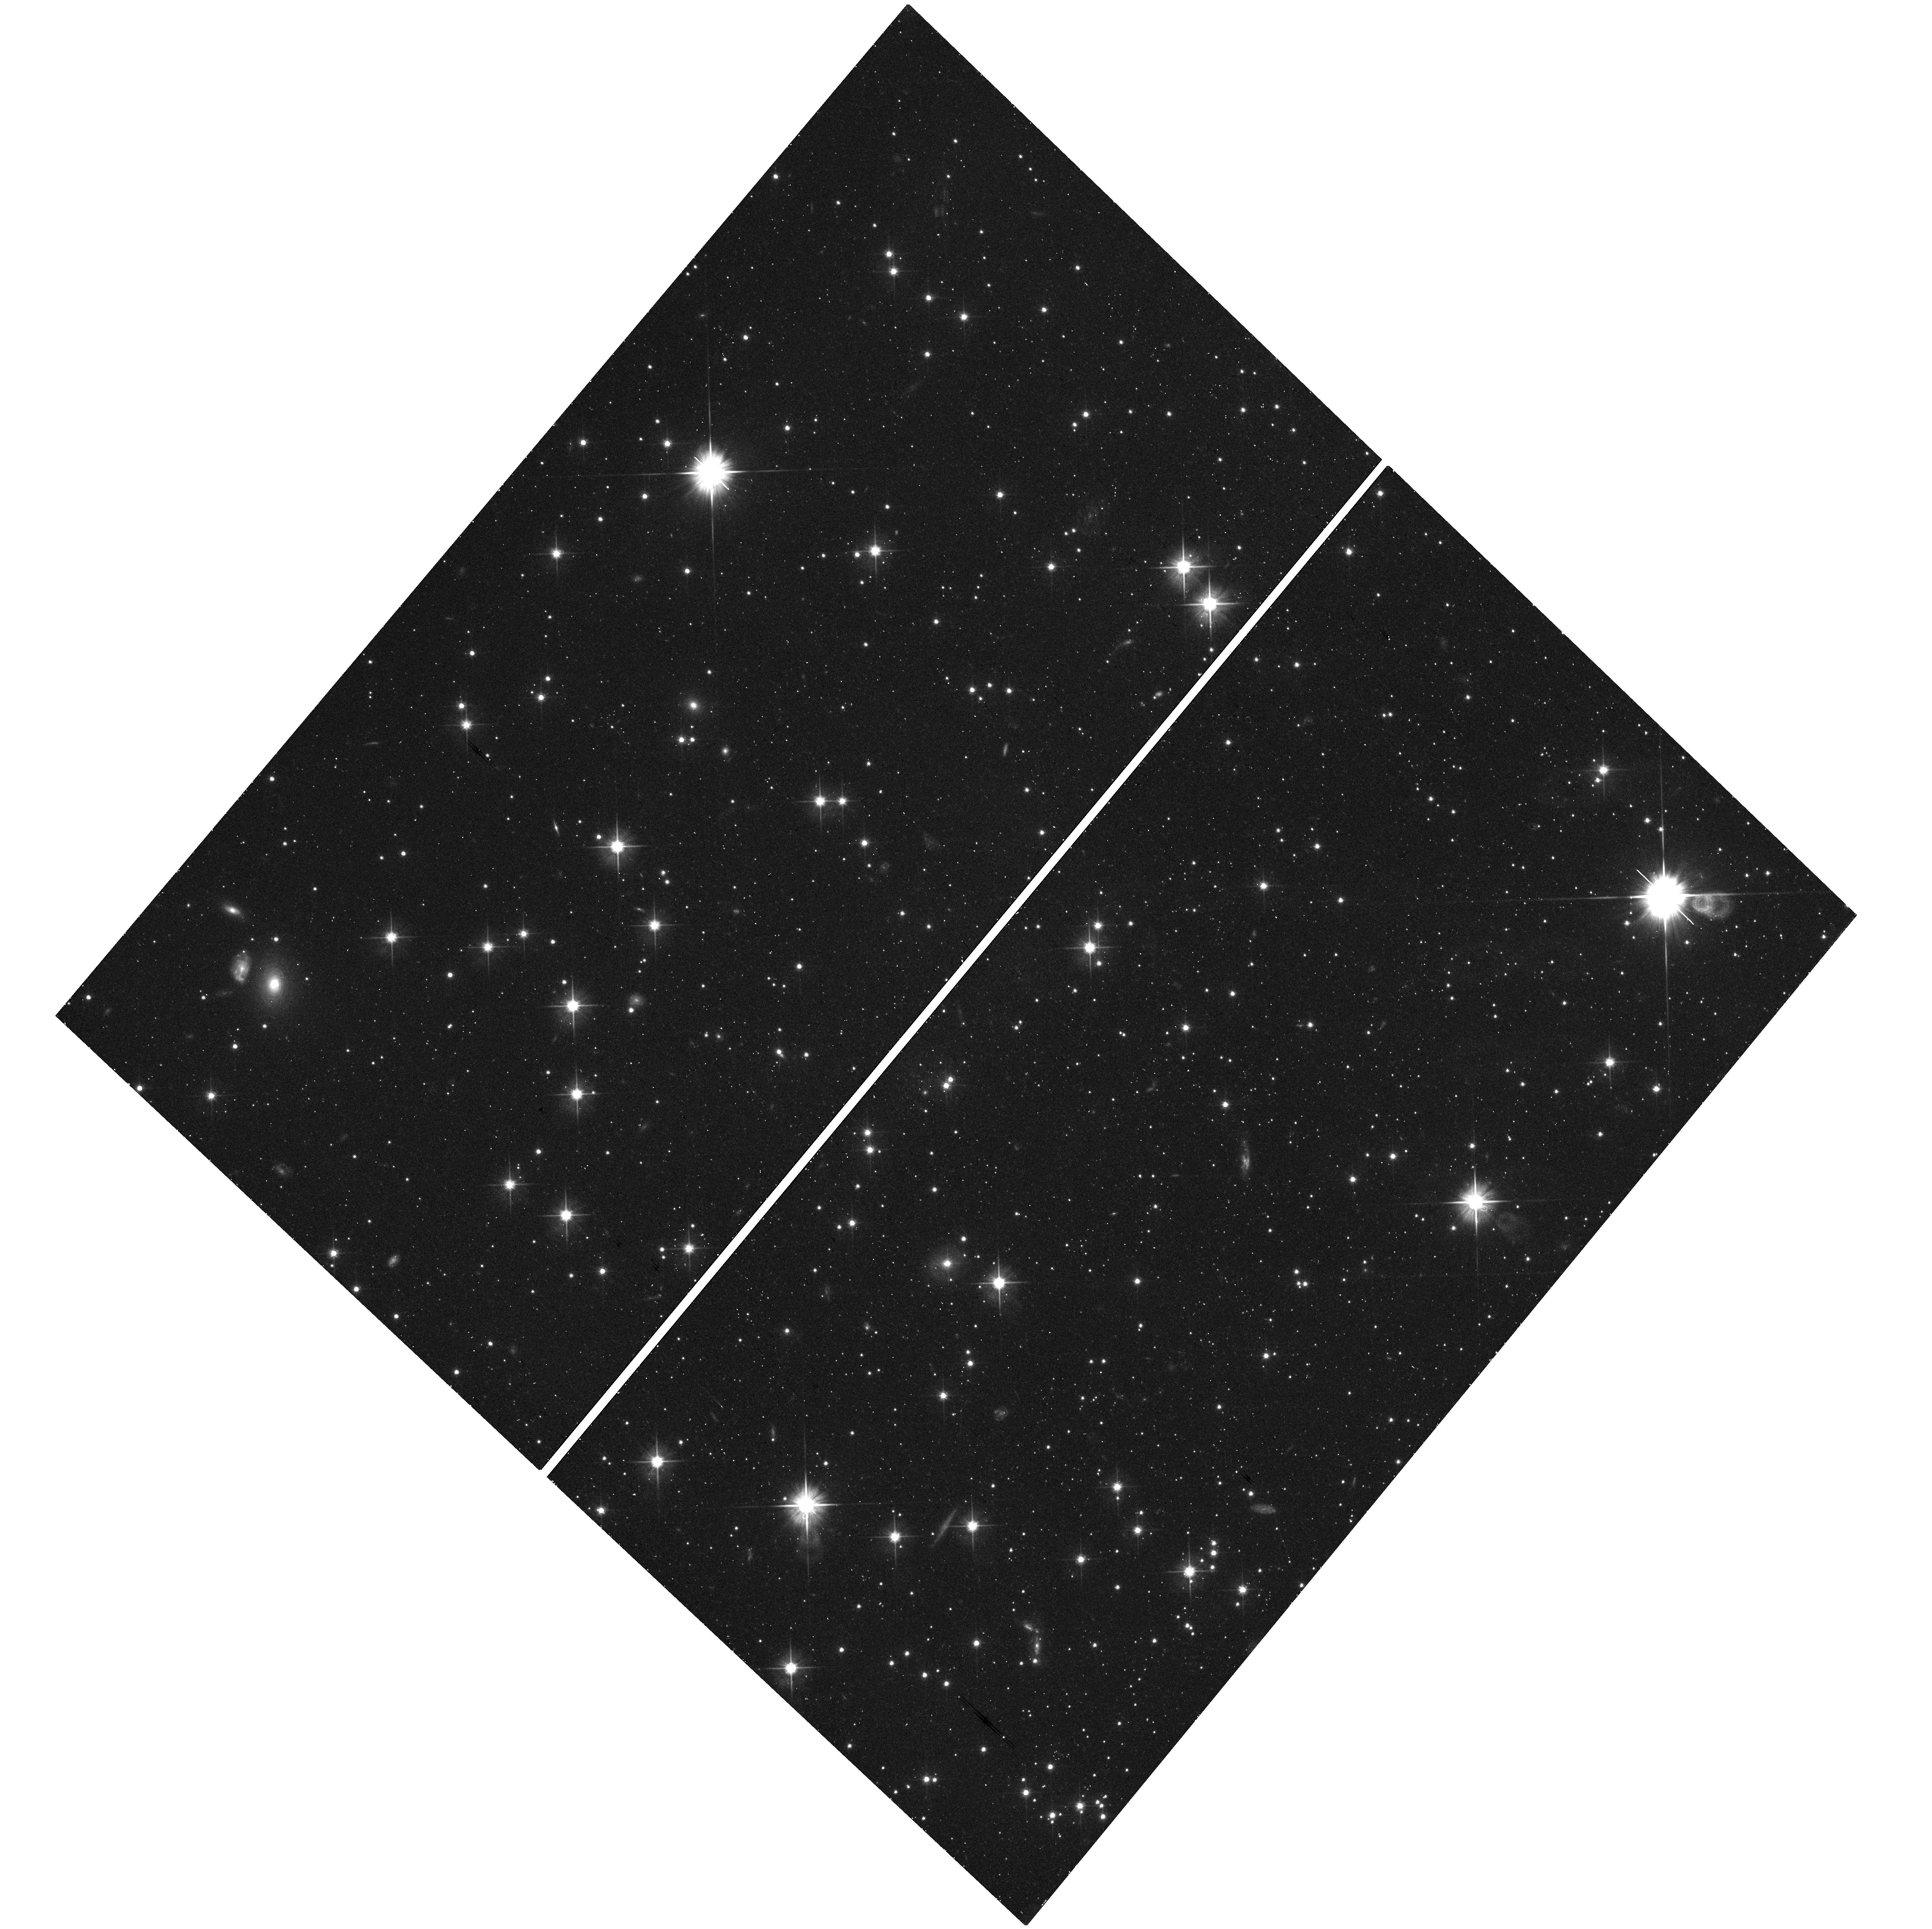
Target: field at RA 246.705°, Dec -72.130°. Instrument: WFC3/UVIS. Filter: F606W. Exposure: 17 min. Observation ID: hst_14235_01_wfc3_uvis_f606w_icx601

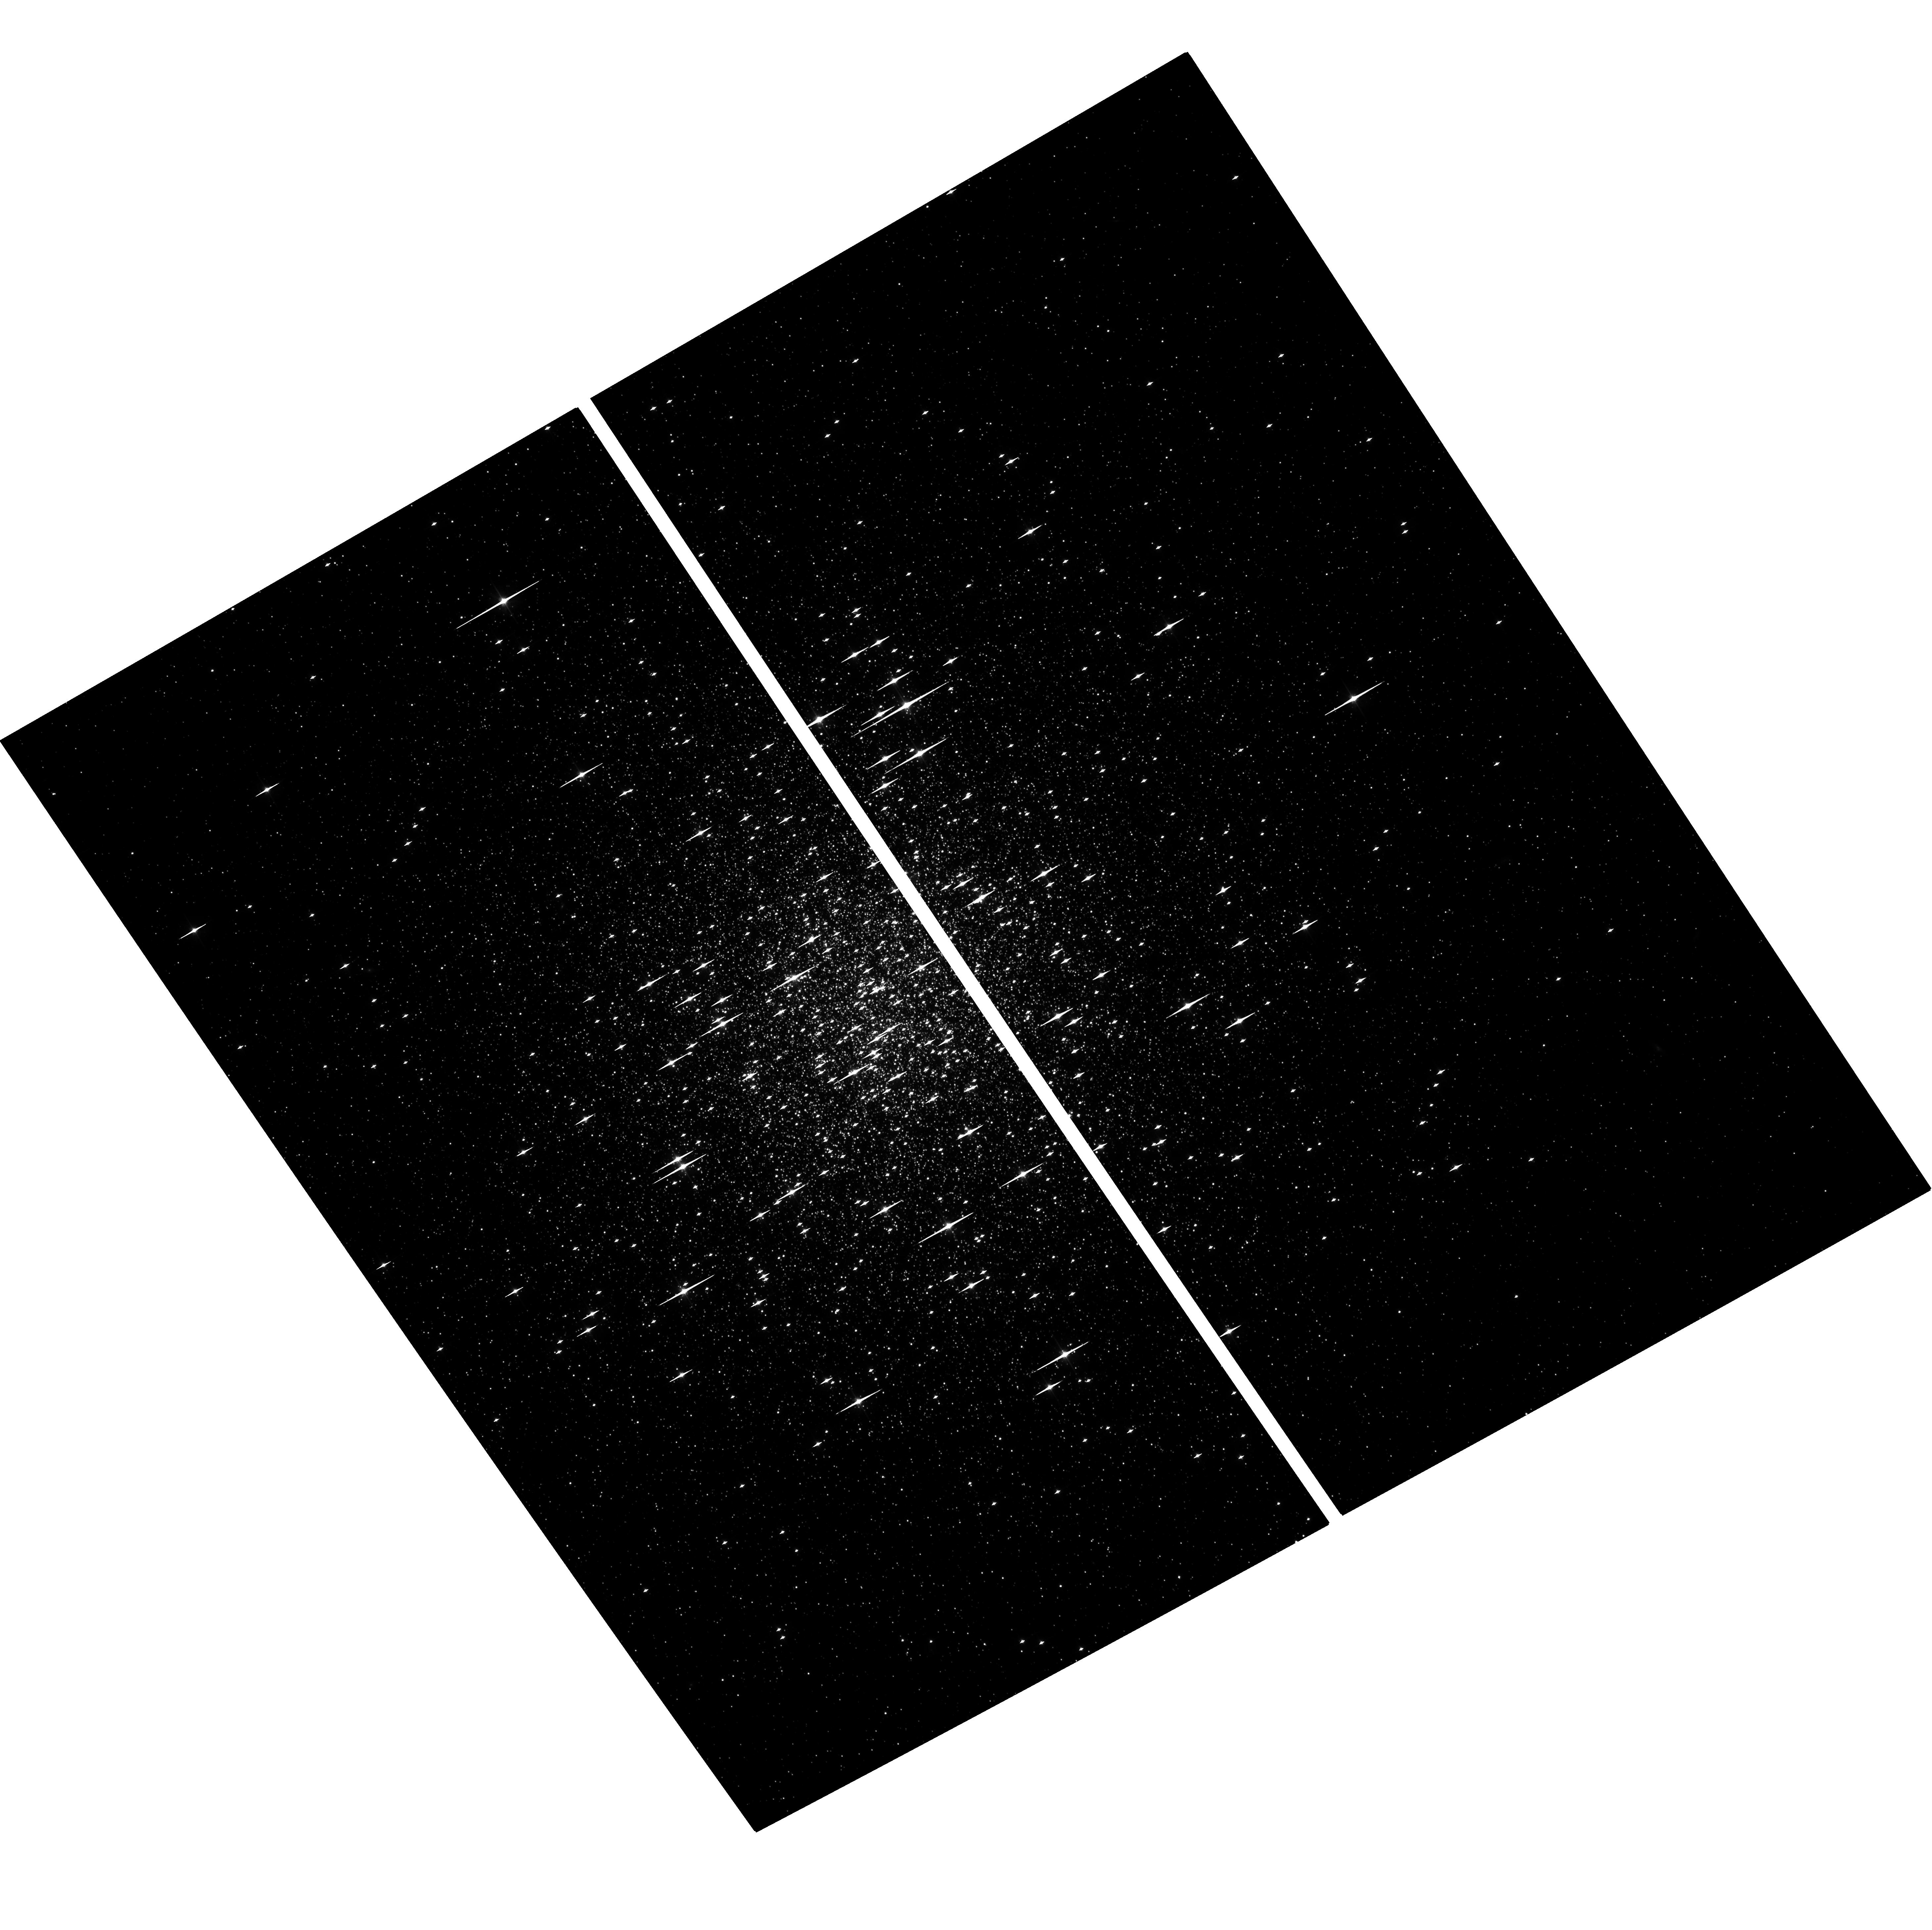
Target: NGC1261. Instrument: ACS/WFC. Filter: F606W. Exposure: 1.4 h. Observation ID: hst_14235_10_acs_wfc_f606w_jcx610

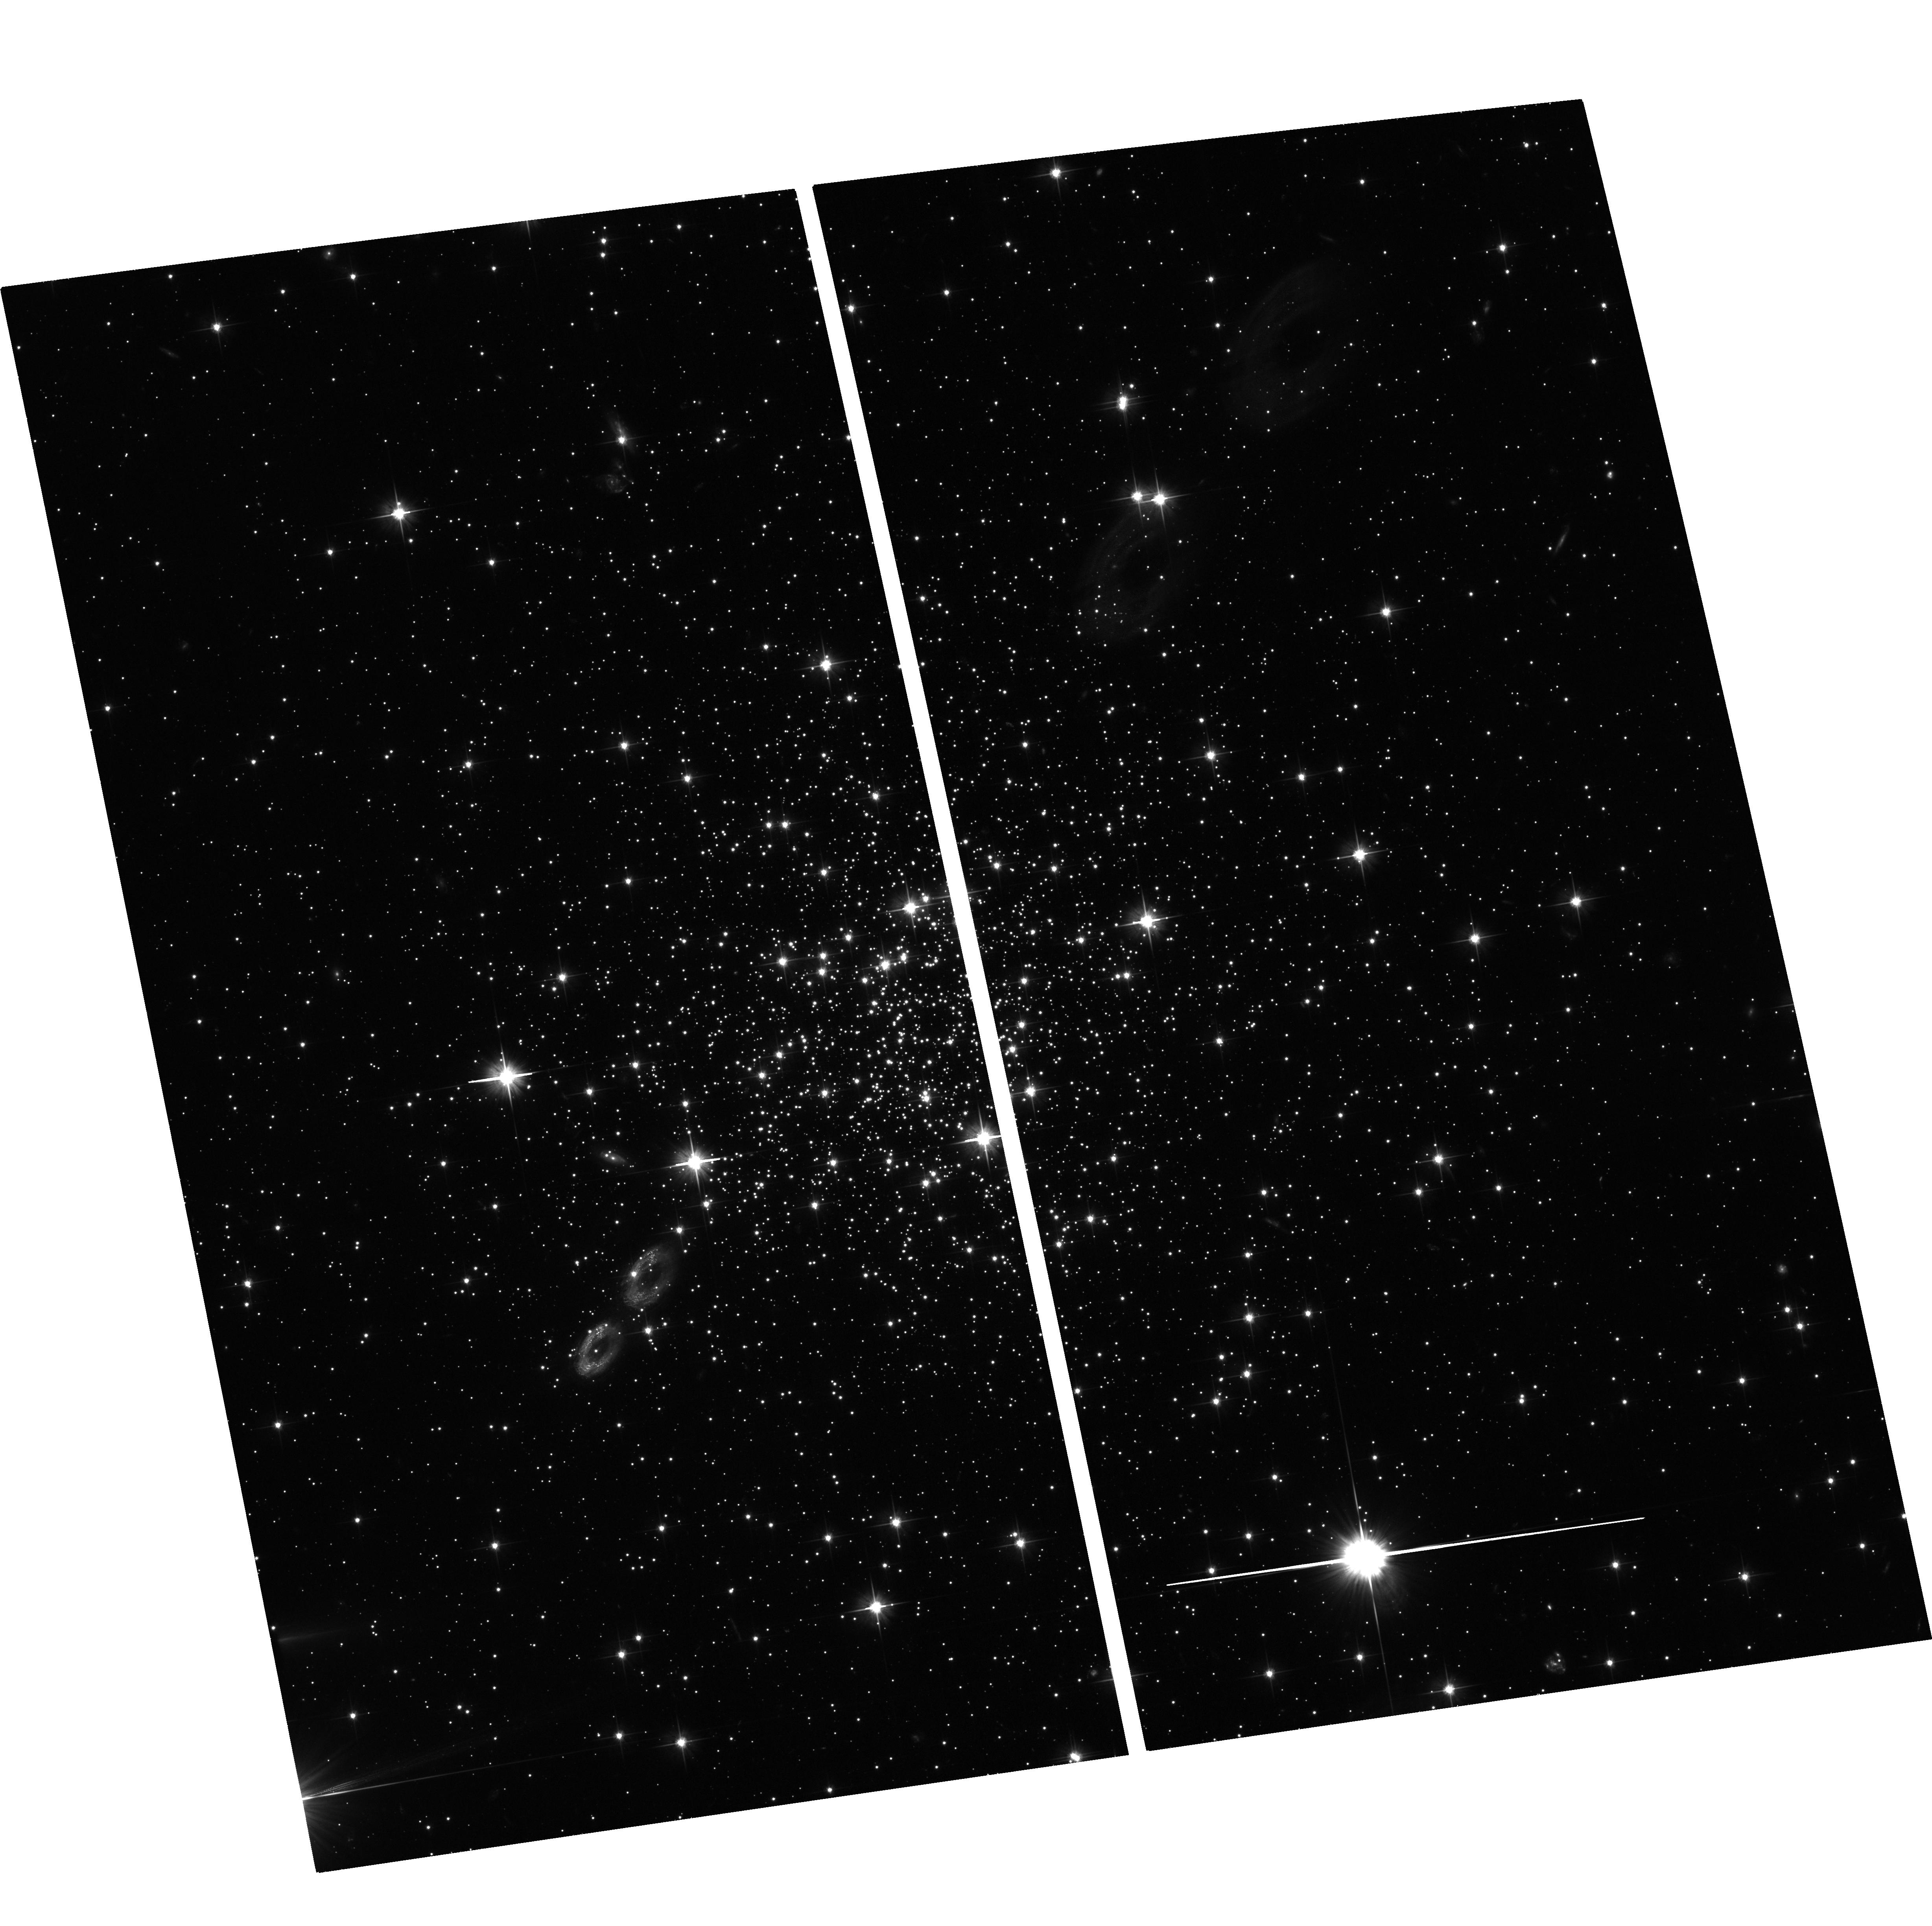
Target: TERZAN7. Instrument: ACS/WFC. Filter: F606W. Exposure: 1.2 h. Observation ID: hst_14235_07_acs_wfc_f606w_jcx607

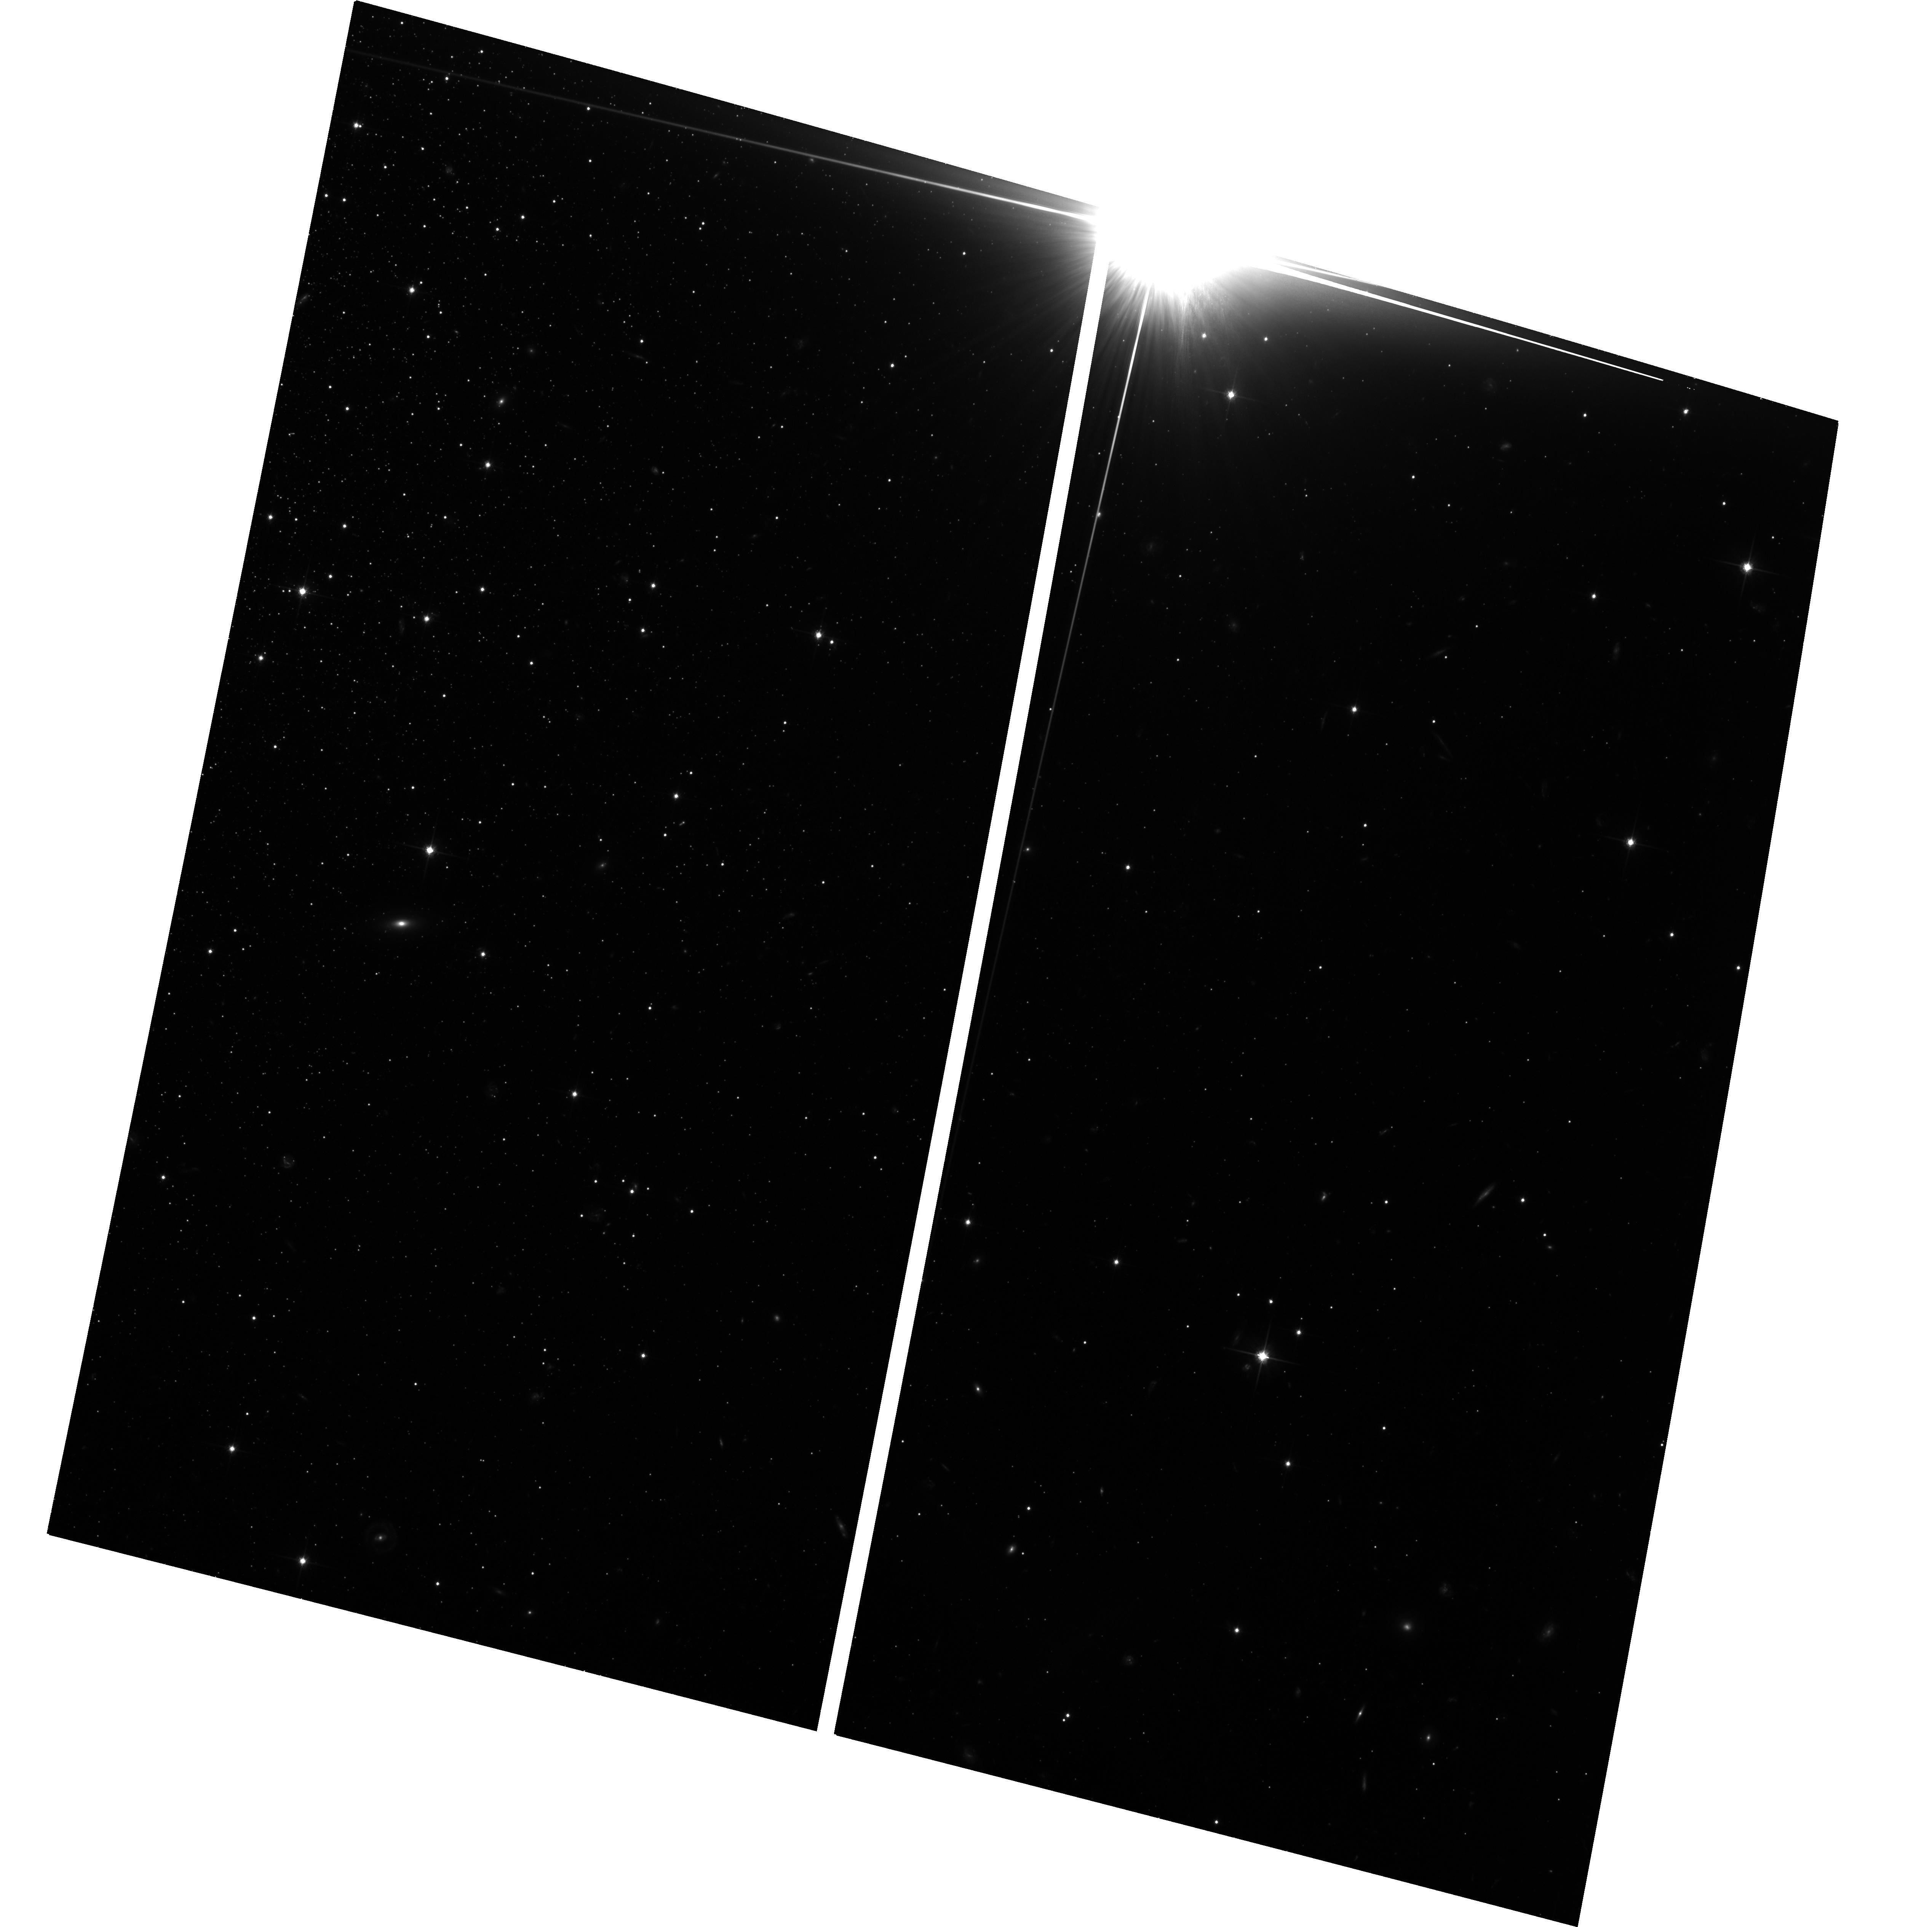
Target: NGC2419. Instrument: ACS/WFC. Filter: F814W. Exposure: 2.3 h. Observation ID: hst_14235_20_acs_wfc_f814w_jcx620

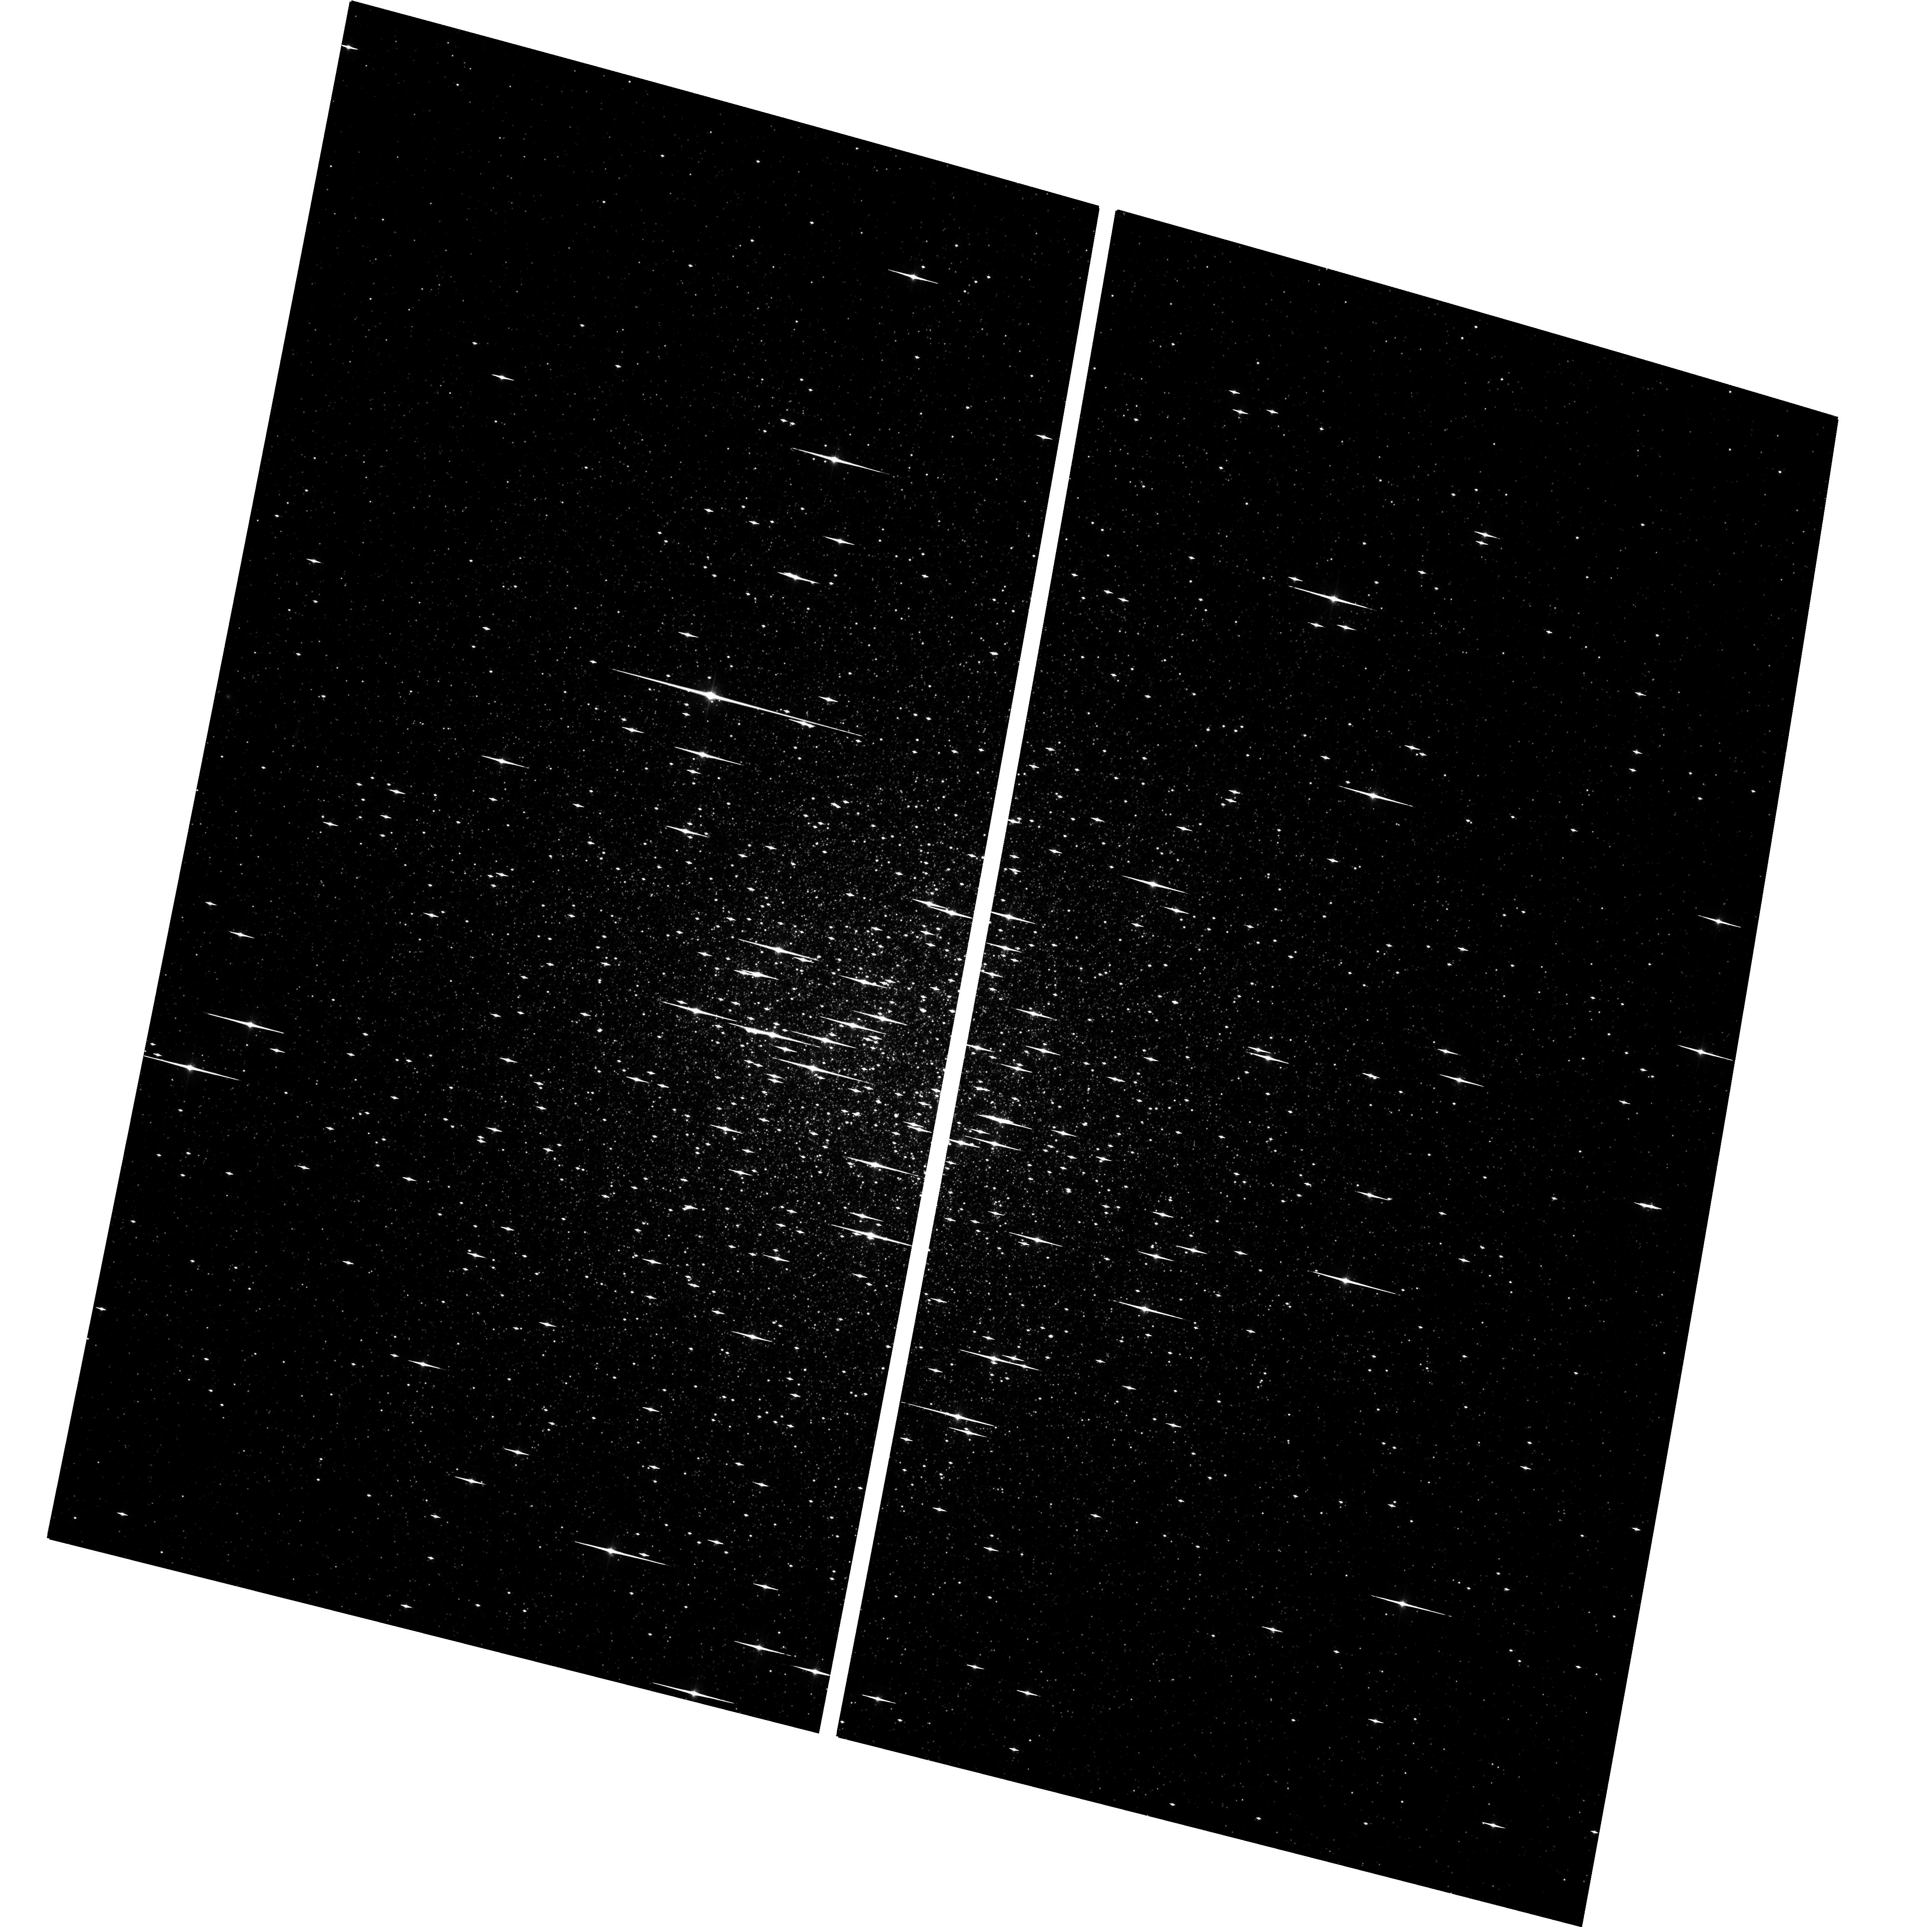
Target: NGC5024. Instrument: ACS/WFC. Filter: F606W. Exposure: 1.2 h. Observation ID: hst_14235_11_acs_wfc_f606w_jcx611

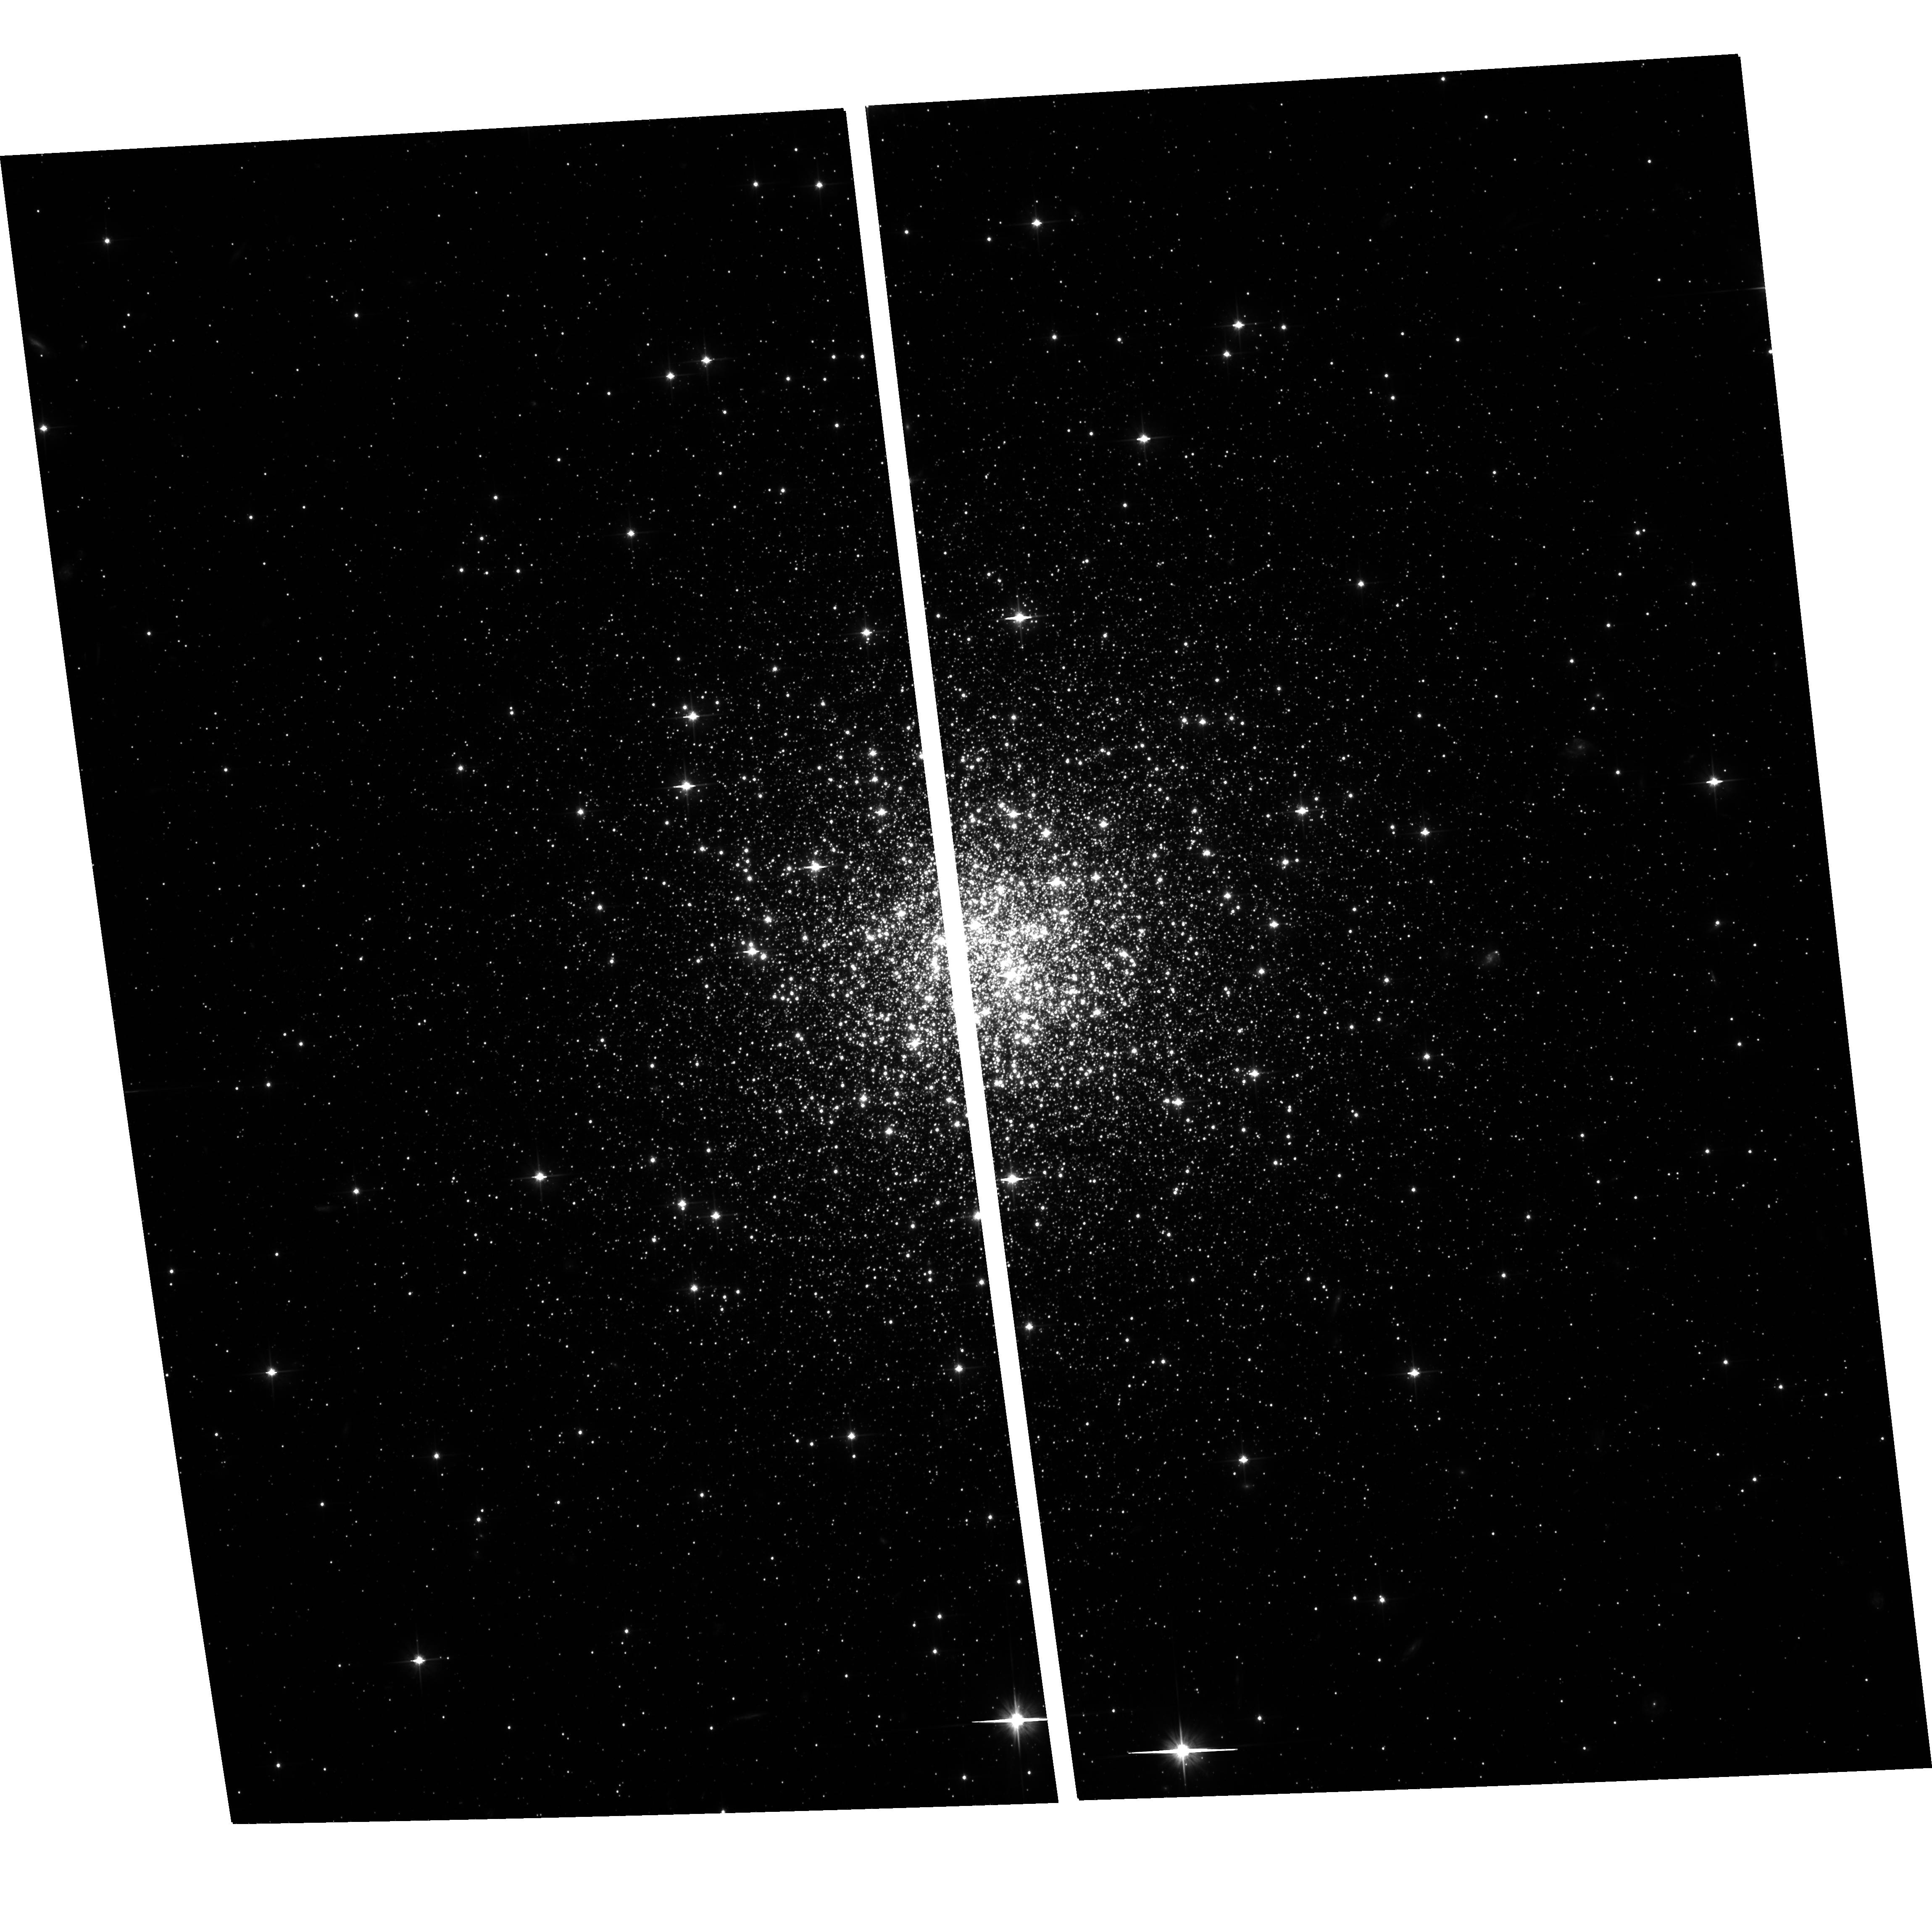
Target: NGC7006. Instrument: ACS/WFC. Filter: F606W. Exposure: 1.3 h. Observation ID: hst_14235_18_acs_wfc_f606w_jcx618

Globular Cluster Orbits from HST Proper Motions: Constraining the Formation and Mass of the Milky Way Halo (PI: Sohn, Sangmo Tony)

The globular cluster (GC) system of the Milky Way (MW) provides important information on the MW's present structure and past evolution. GCs in the halo are particularly useful tracers; because of their long dynamical timescales, their orbits retain imprints of their origin or accretion history. Full 3D motions are required to calculate past orbits. While most GCs have known line of sight velocities, accurate proper motion (PM) measurements are available for only a few halo GCs. We will create the first high-quality PM database for halo GCs. We have identified suitable 1st-epoch data in the HST Archive for 20 halo GCs at 10-100 kpc from the Galactic Center. We propose to obtain the necessary 2nd-epoch data to determine absolute PMs, using distant background galaxies as stationary reference sources. We will use the same advanced astrometric techniques that allowed us to measure the PMs of M31 and Leo I. Previous studies of the halo GC system based on e.g., stellar populations, metallicities, RR Lyrae properties, and structural properties have revealed a dichotomy between old and young halo GCs. This may reflect distinct formation scenarios (in situ vs. accreted). Orbit calculations based on our PMs will directly test this. The PMs will also yield the best handle yet on the velocity anisotropy profile of any tracer population in the halo. This will resolve the mass-anisotropy degeneracy to provide an improved estimate of the MW mass, which is at present poorly known. In summary, our proposed project will deliver the first accurate PMs for halo GCs, and will significantly increase our understanding of the formation, evolution, and mass of the MW.